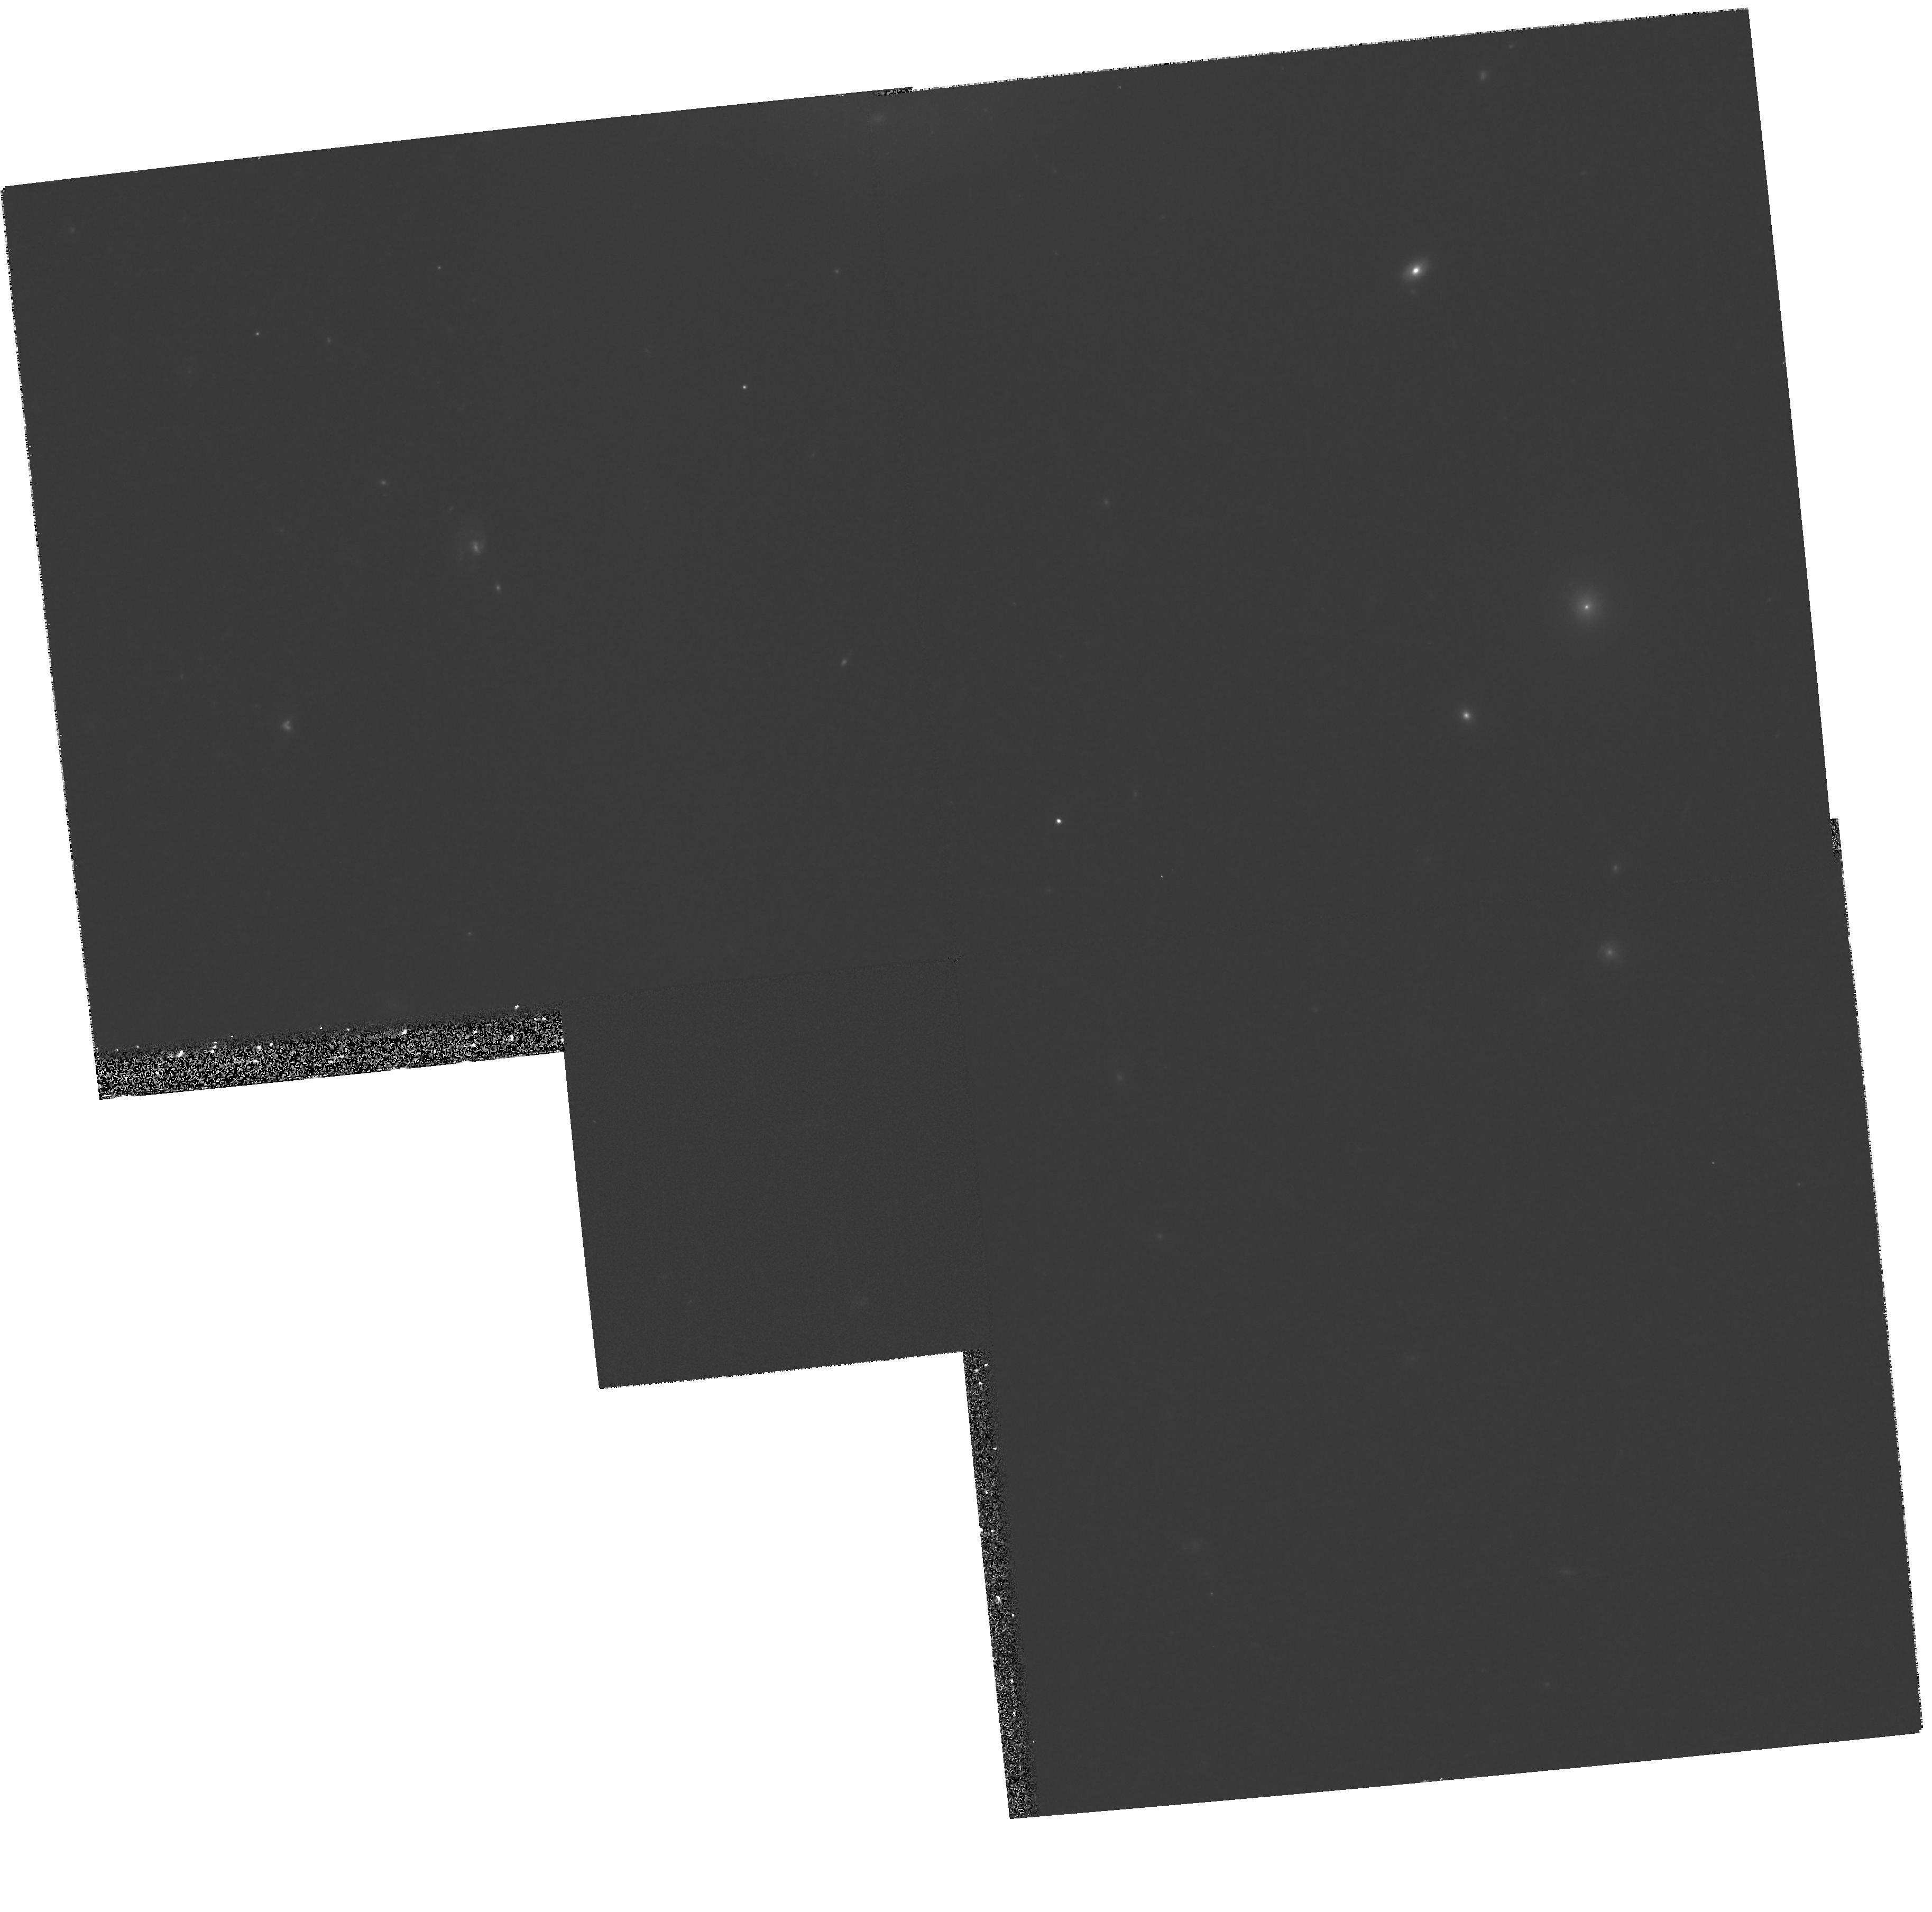
Target: NGC3921S. Instrument: WFPC2/PC. Filter: F814W. Exposure: 33 min. Observation ID: hst_7466_08_wfpc2_pc_f814w_u54q08

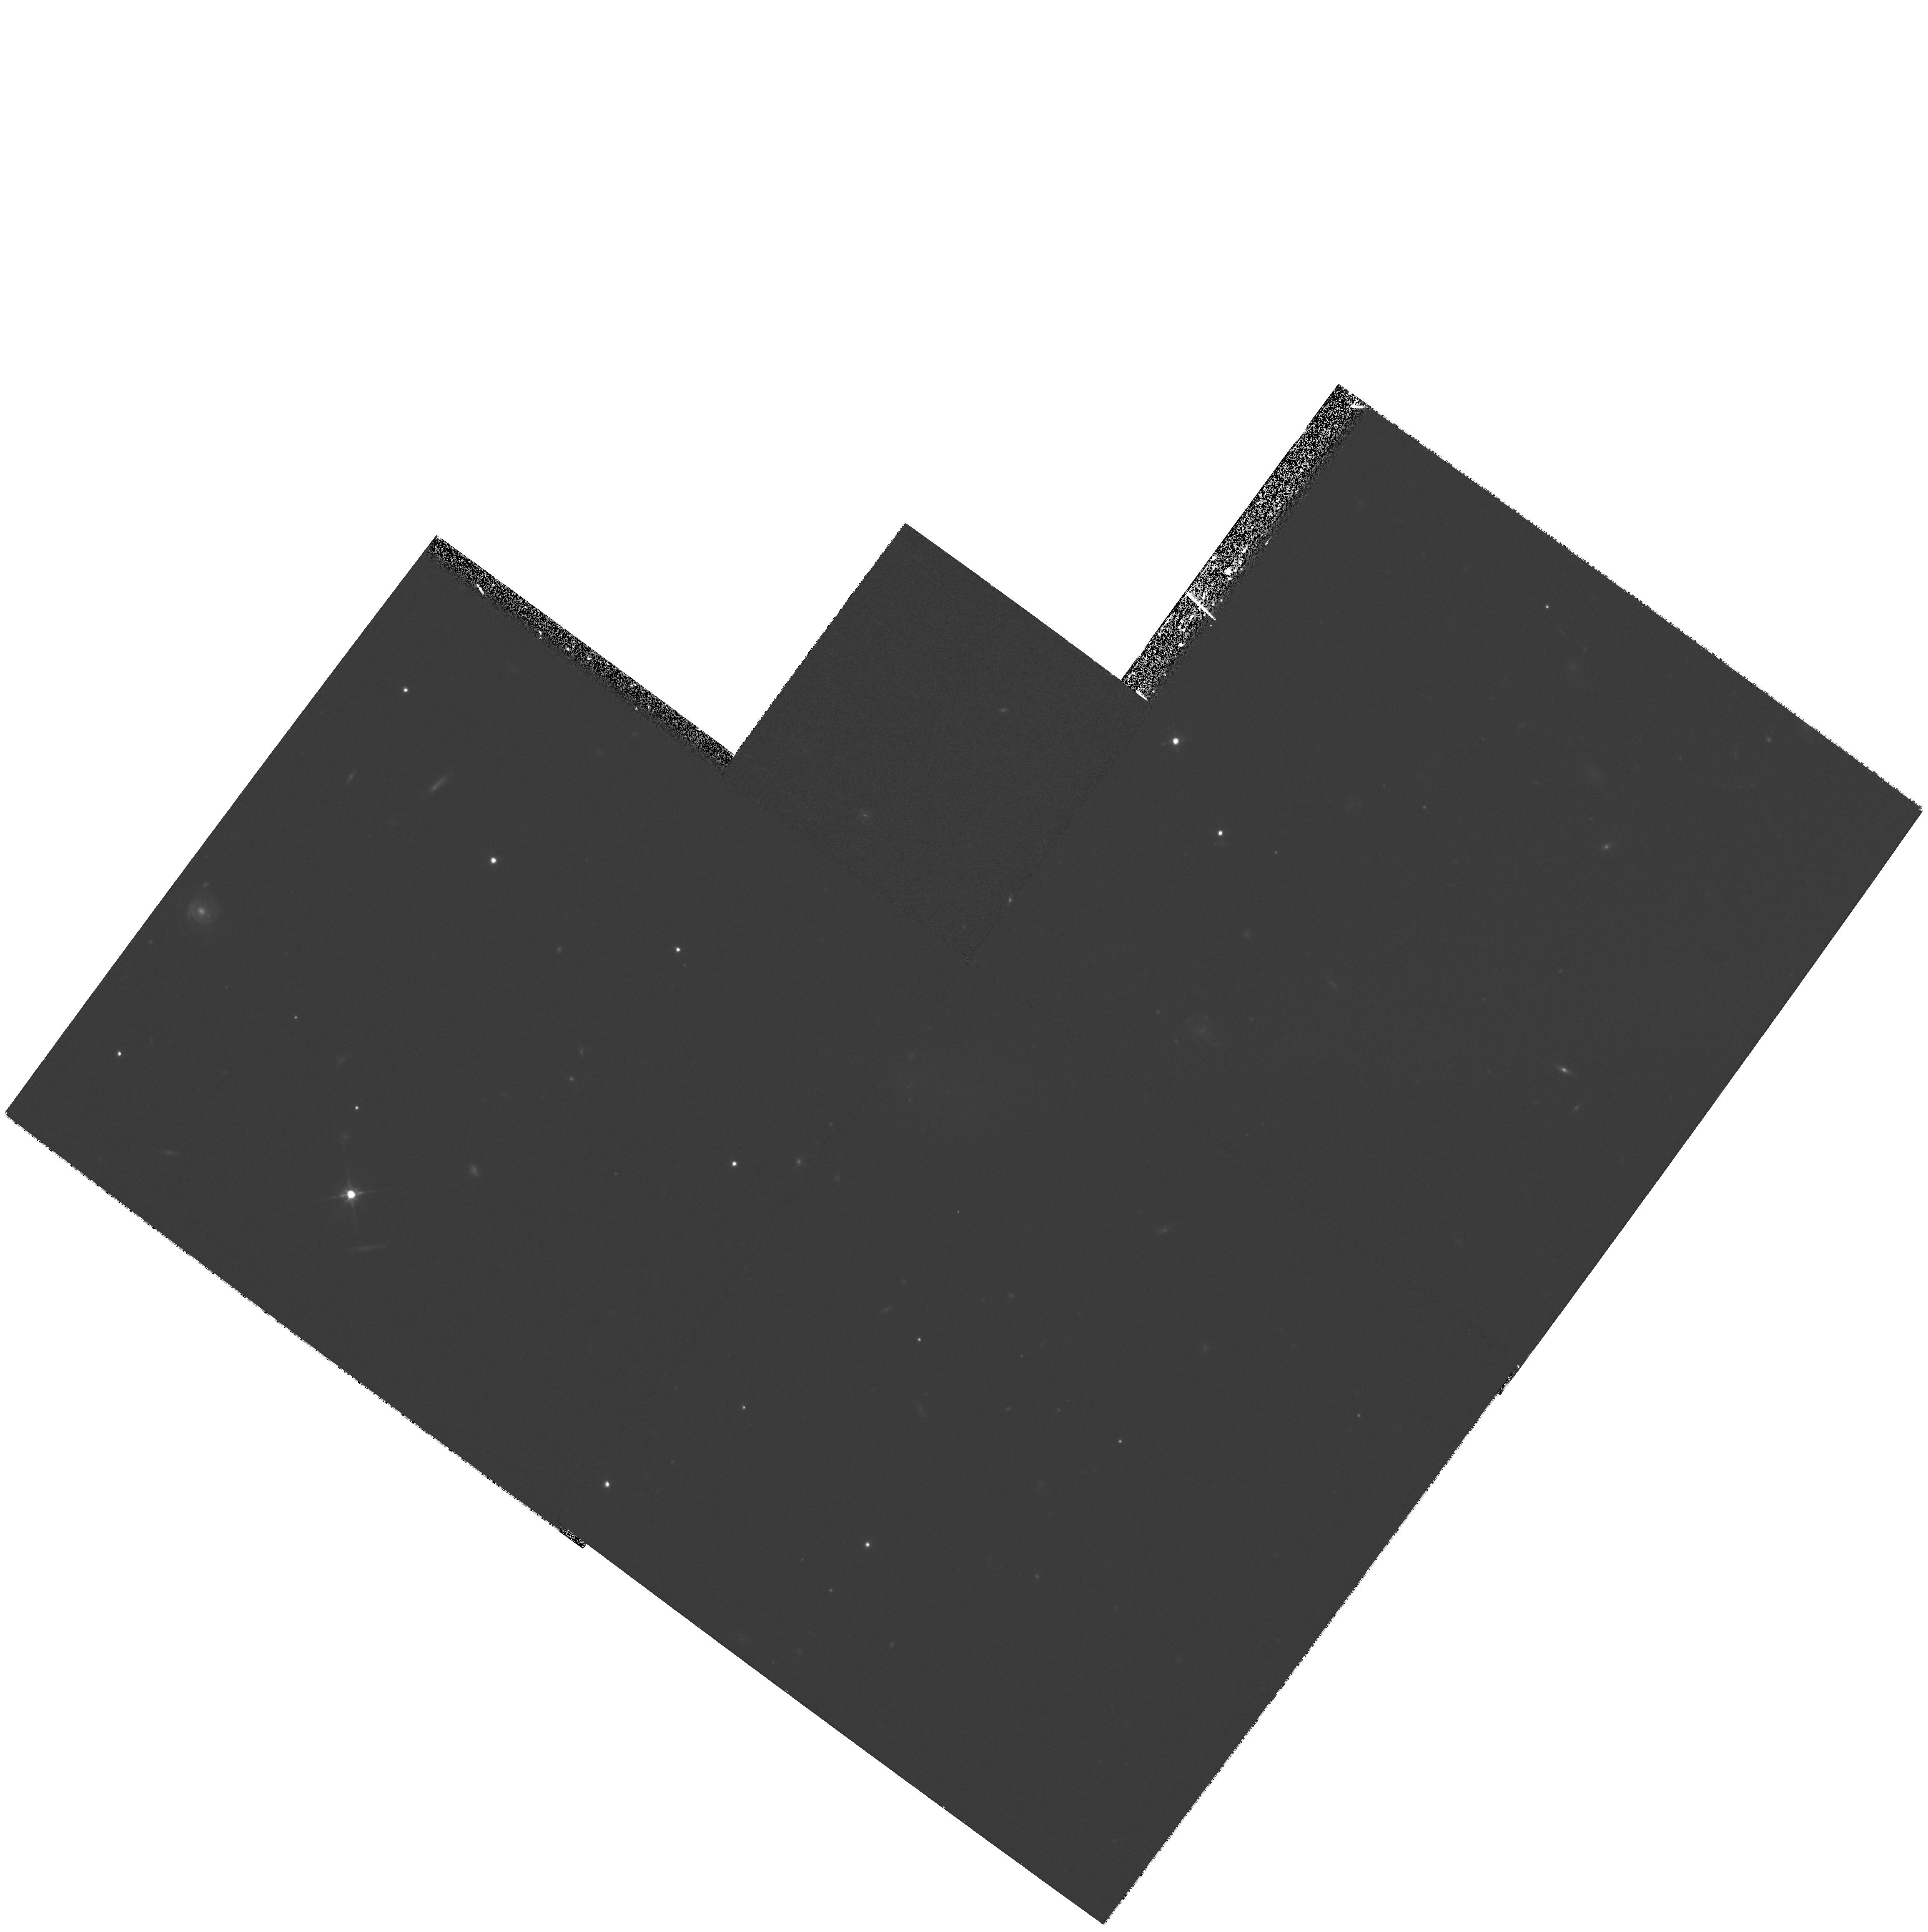
Target: NGC7252E. Instrument: WFPC2/PC. Filter: F814W. Exposure: 30 min. Observation ID: hst_7466_04_wfpc2_pc_f814w_u54q04

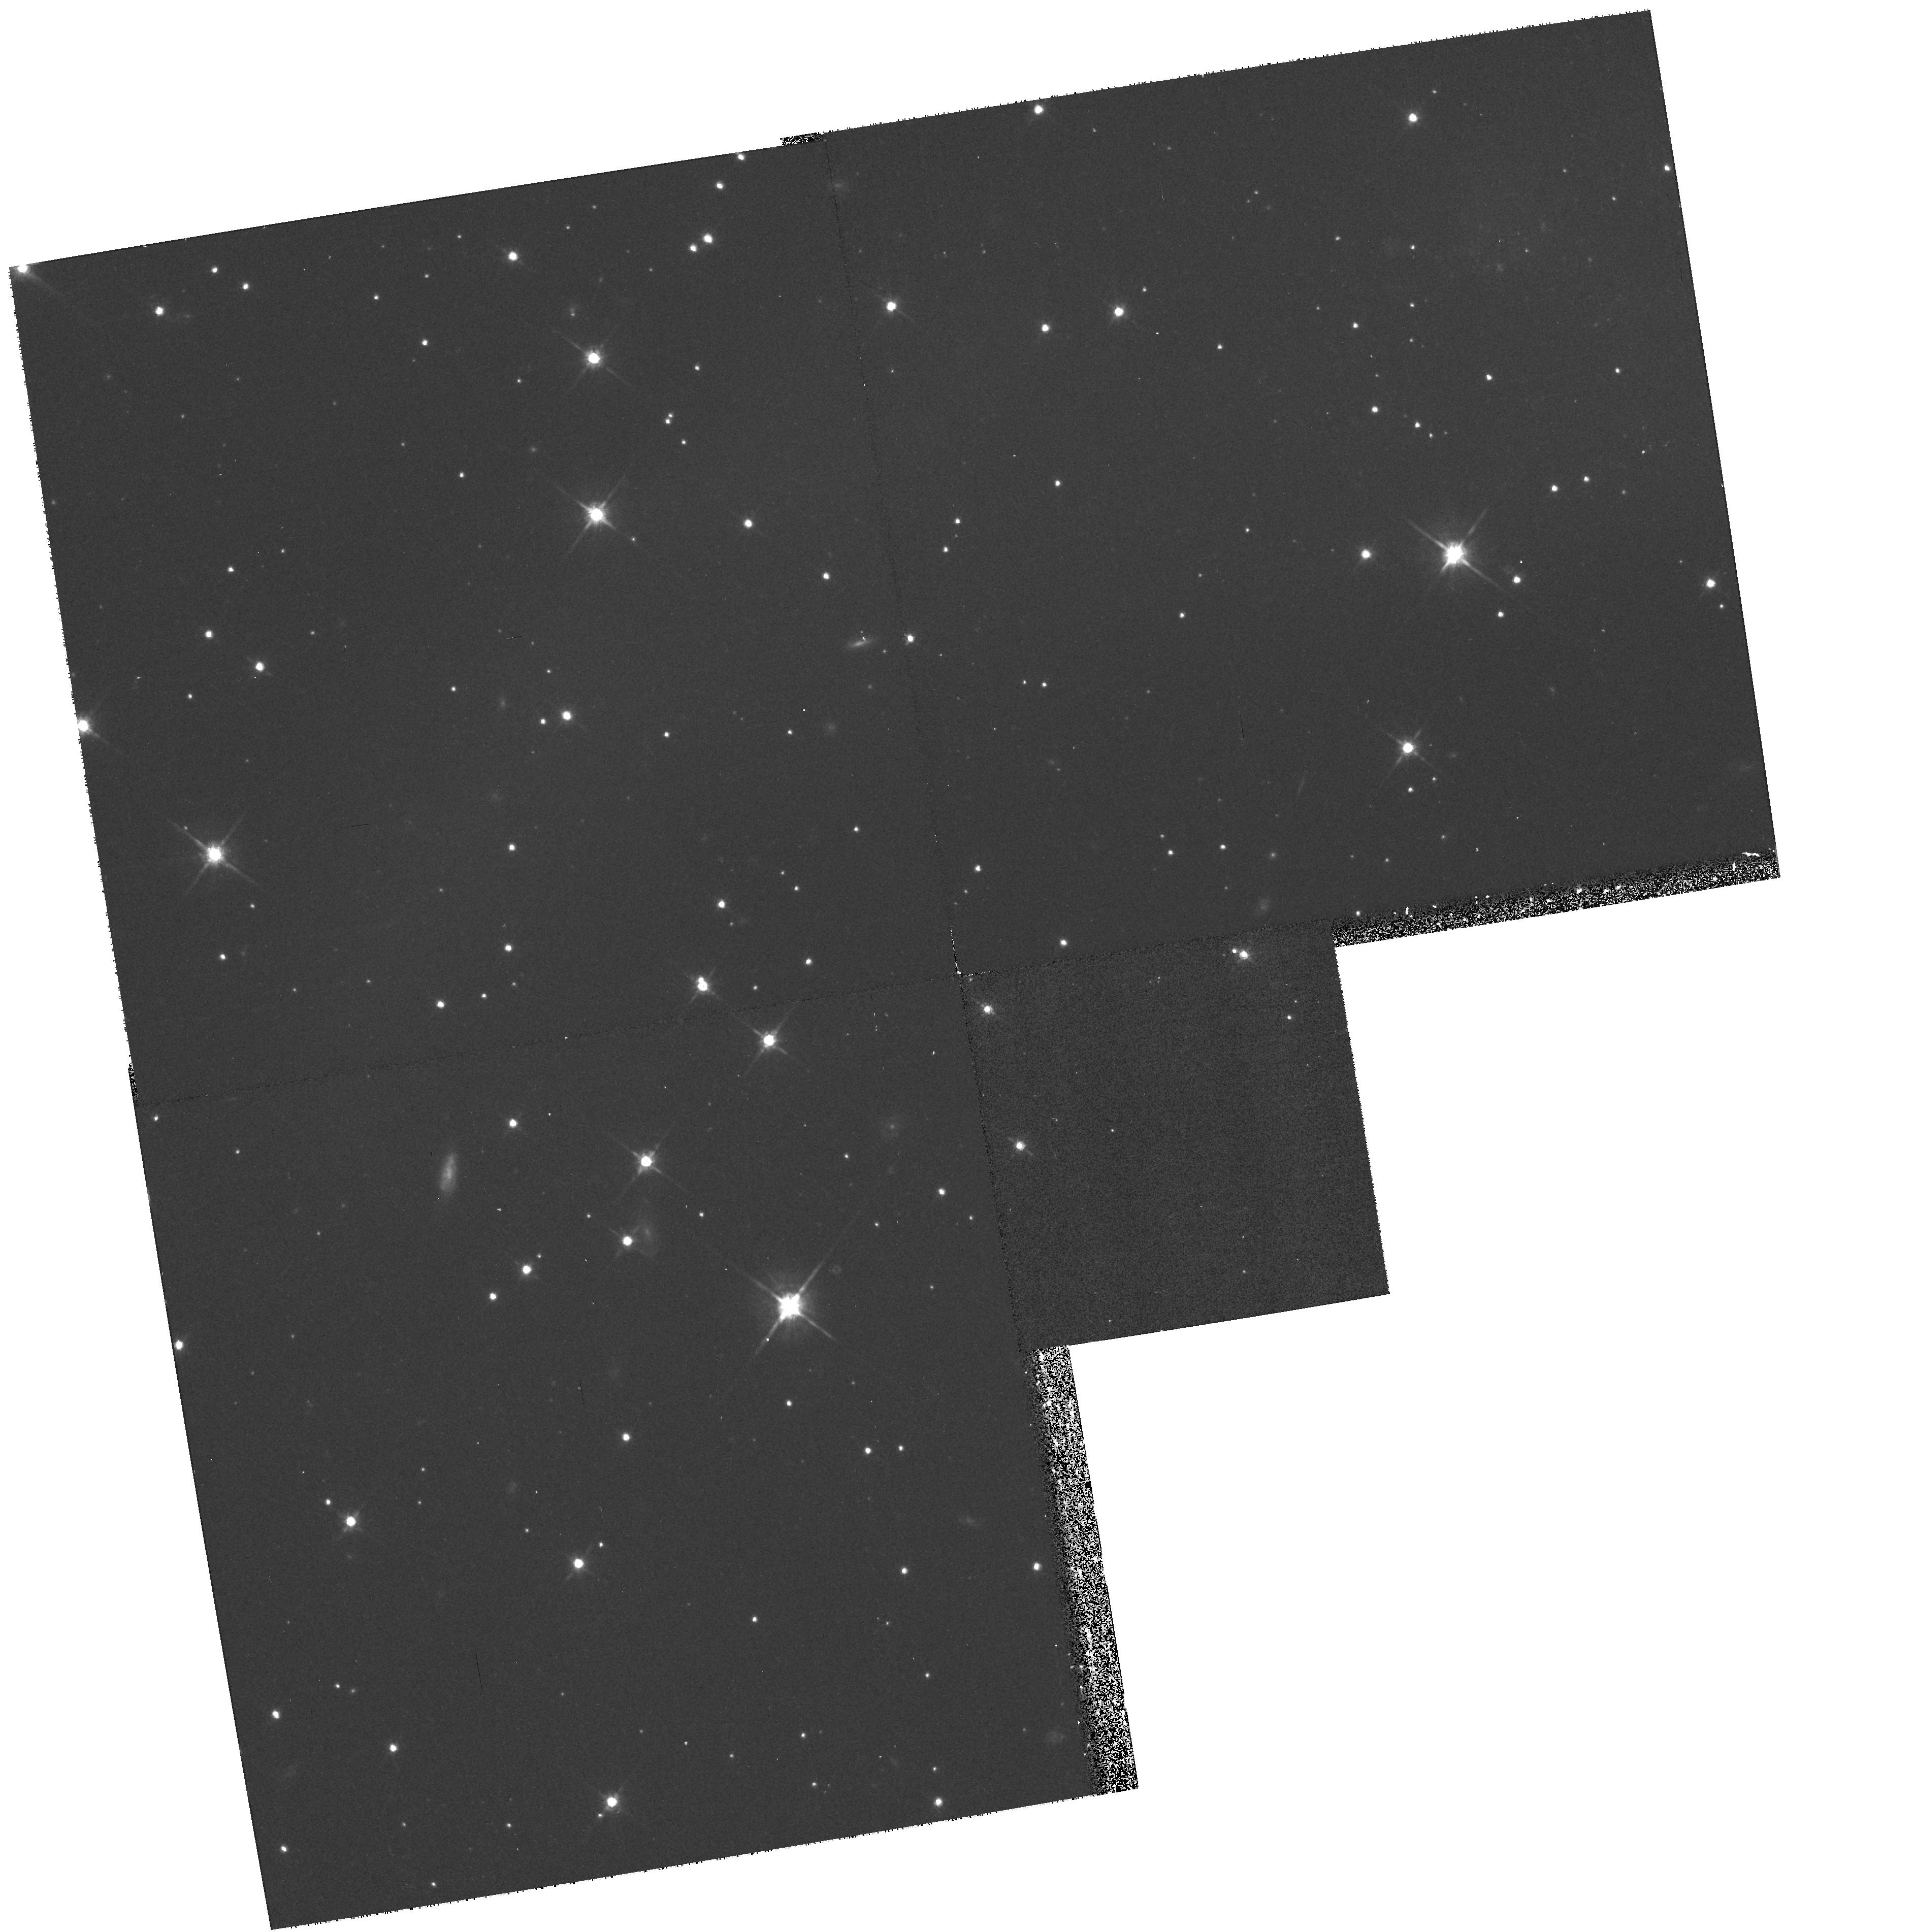
Target: NGC3256E. Instrument: WFPC2/PC. Filter: F814W. Exposure: 17 min. Observation ID: hst_7466_06_wfpc2_pc_f814w_u54q06

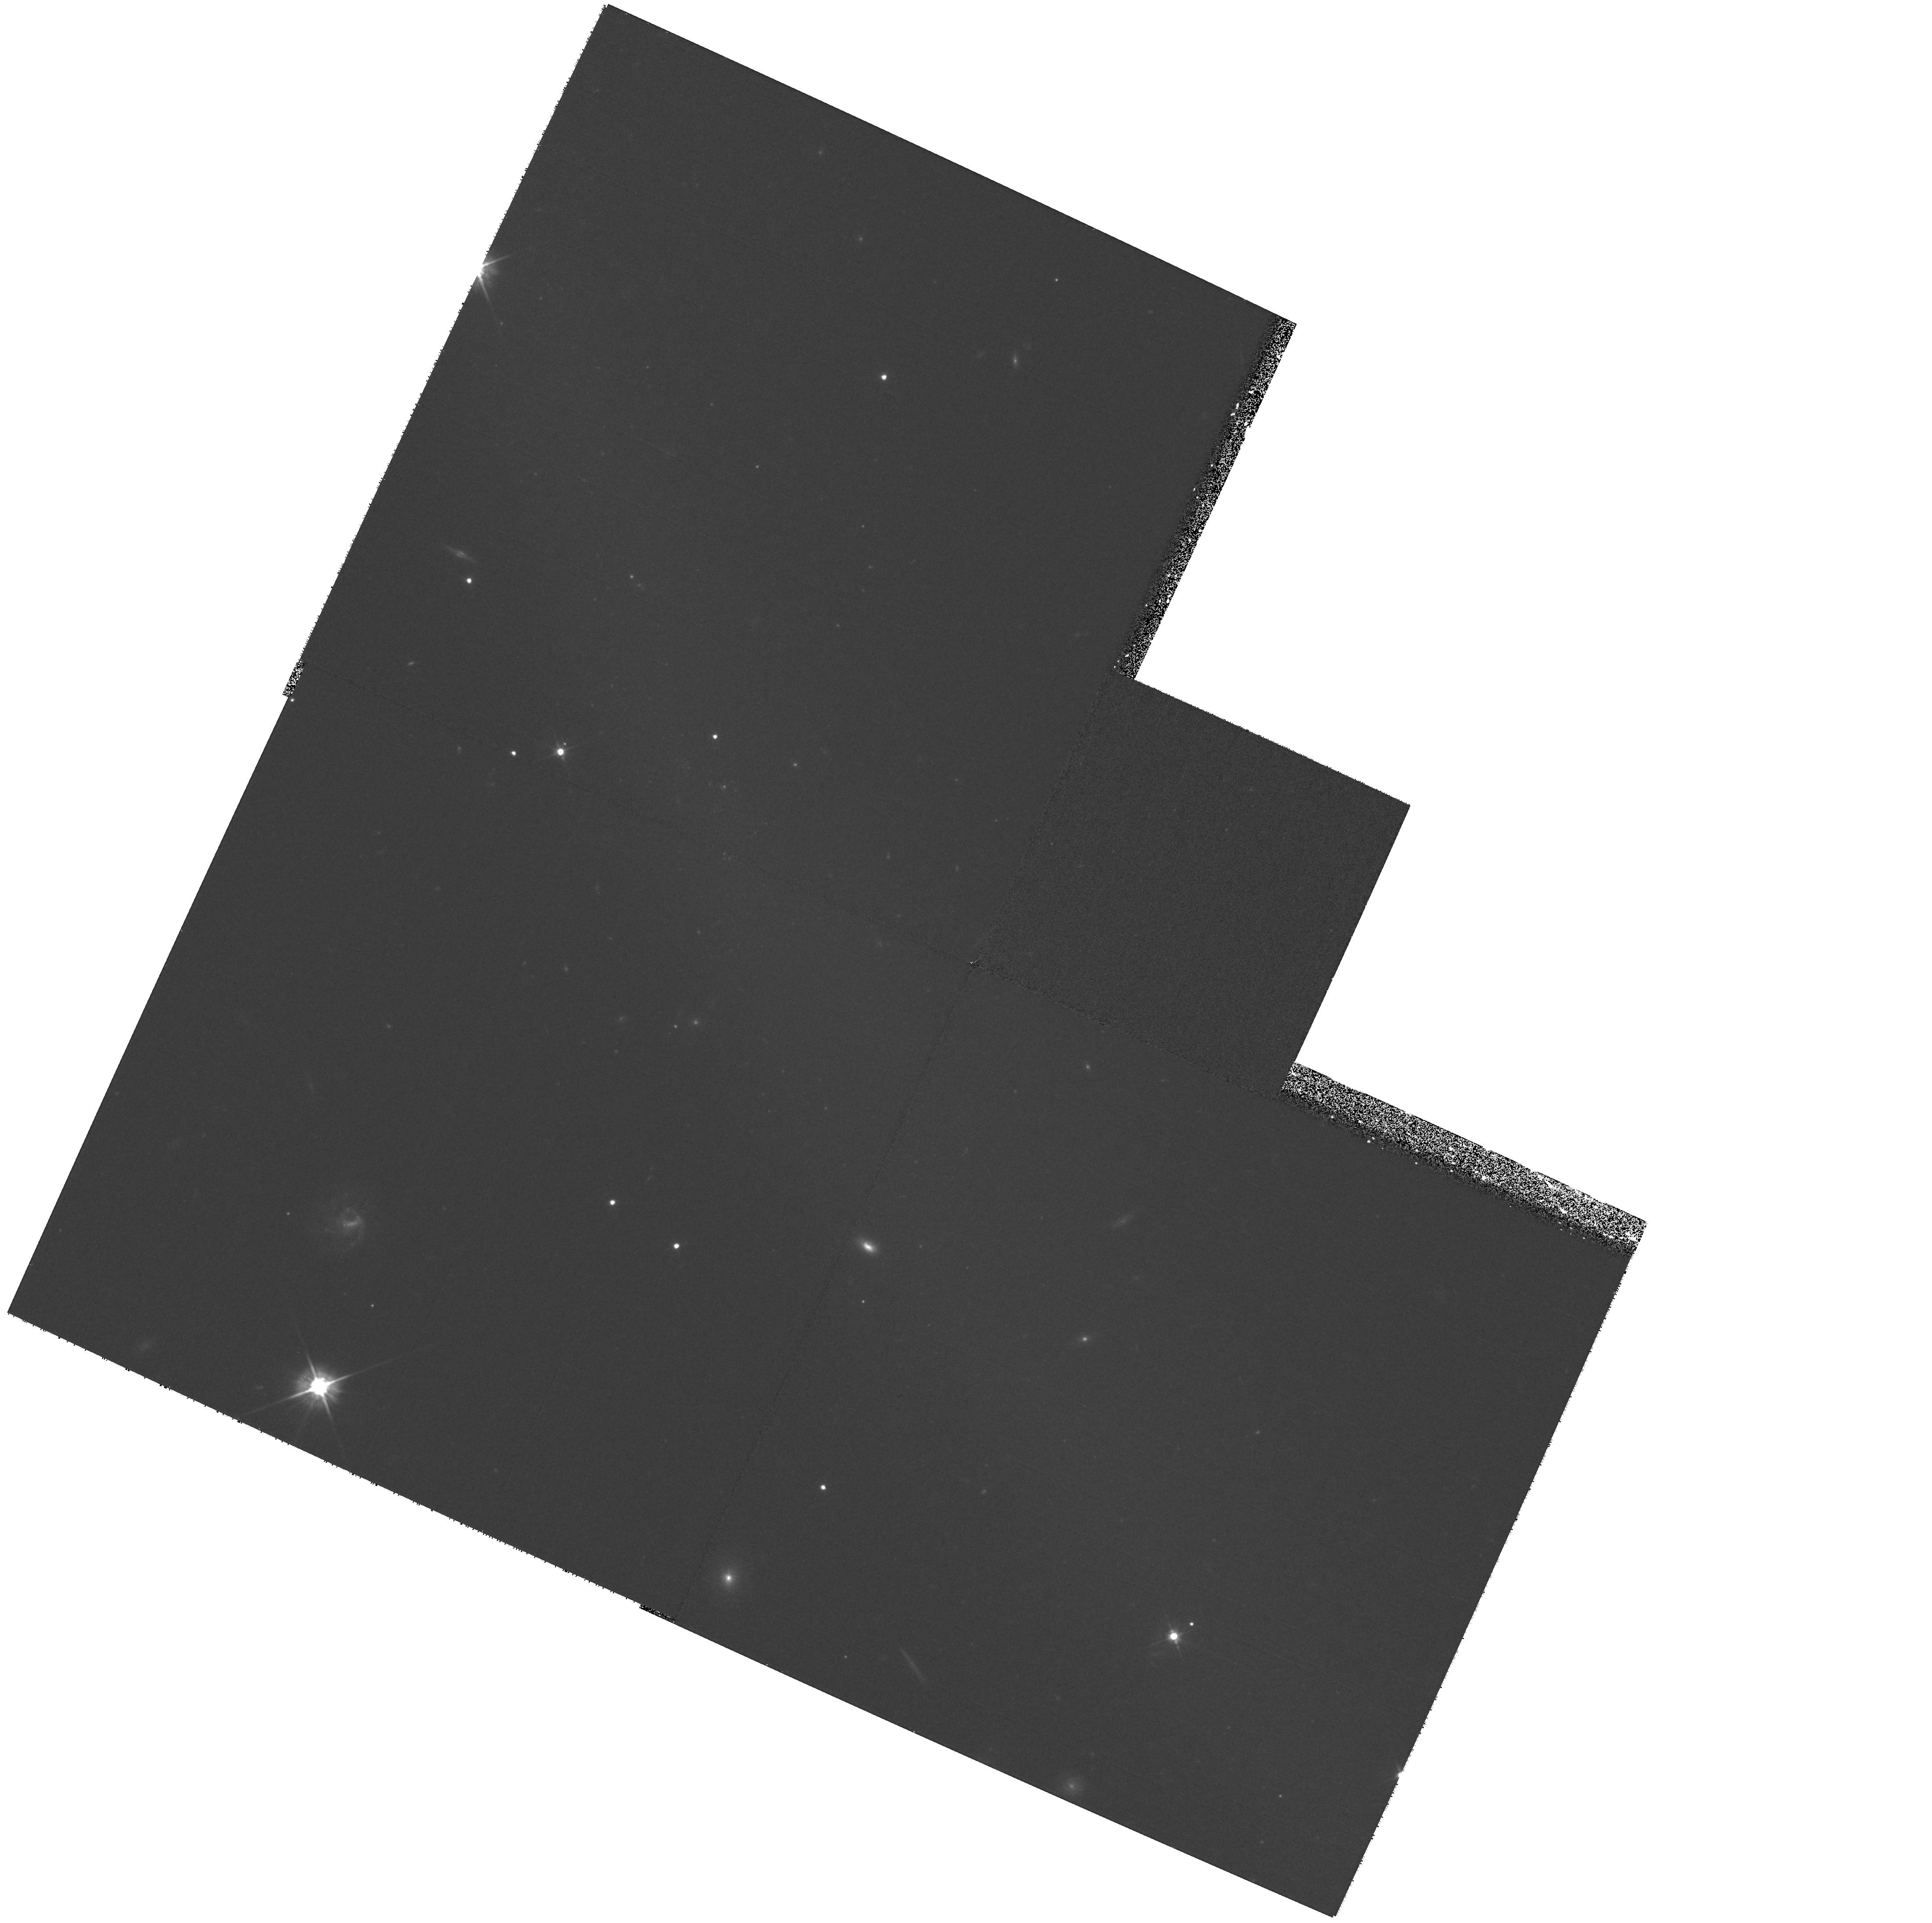
Target: NGC4038-9N-POSC. Instrument: WFPC2/PC. Filter: F555W. Exposure: 33 min. Observation ID: hst_7466_03_wfpc2_pc_f555w_u54q03

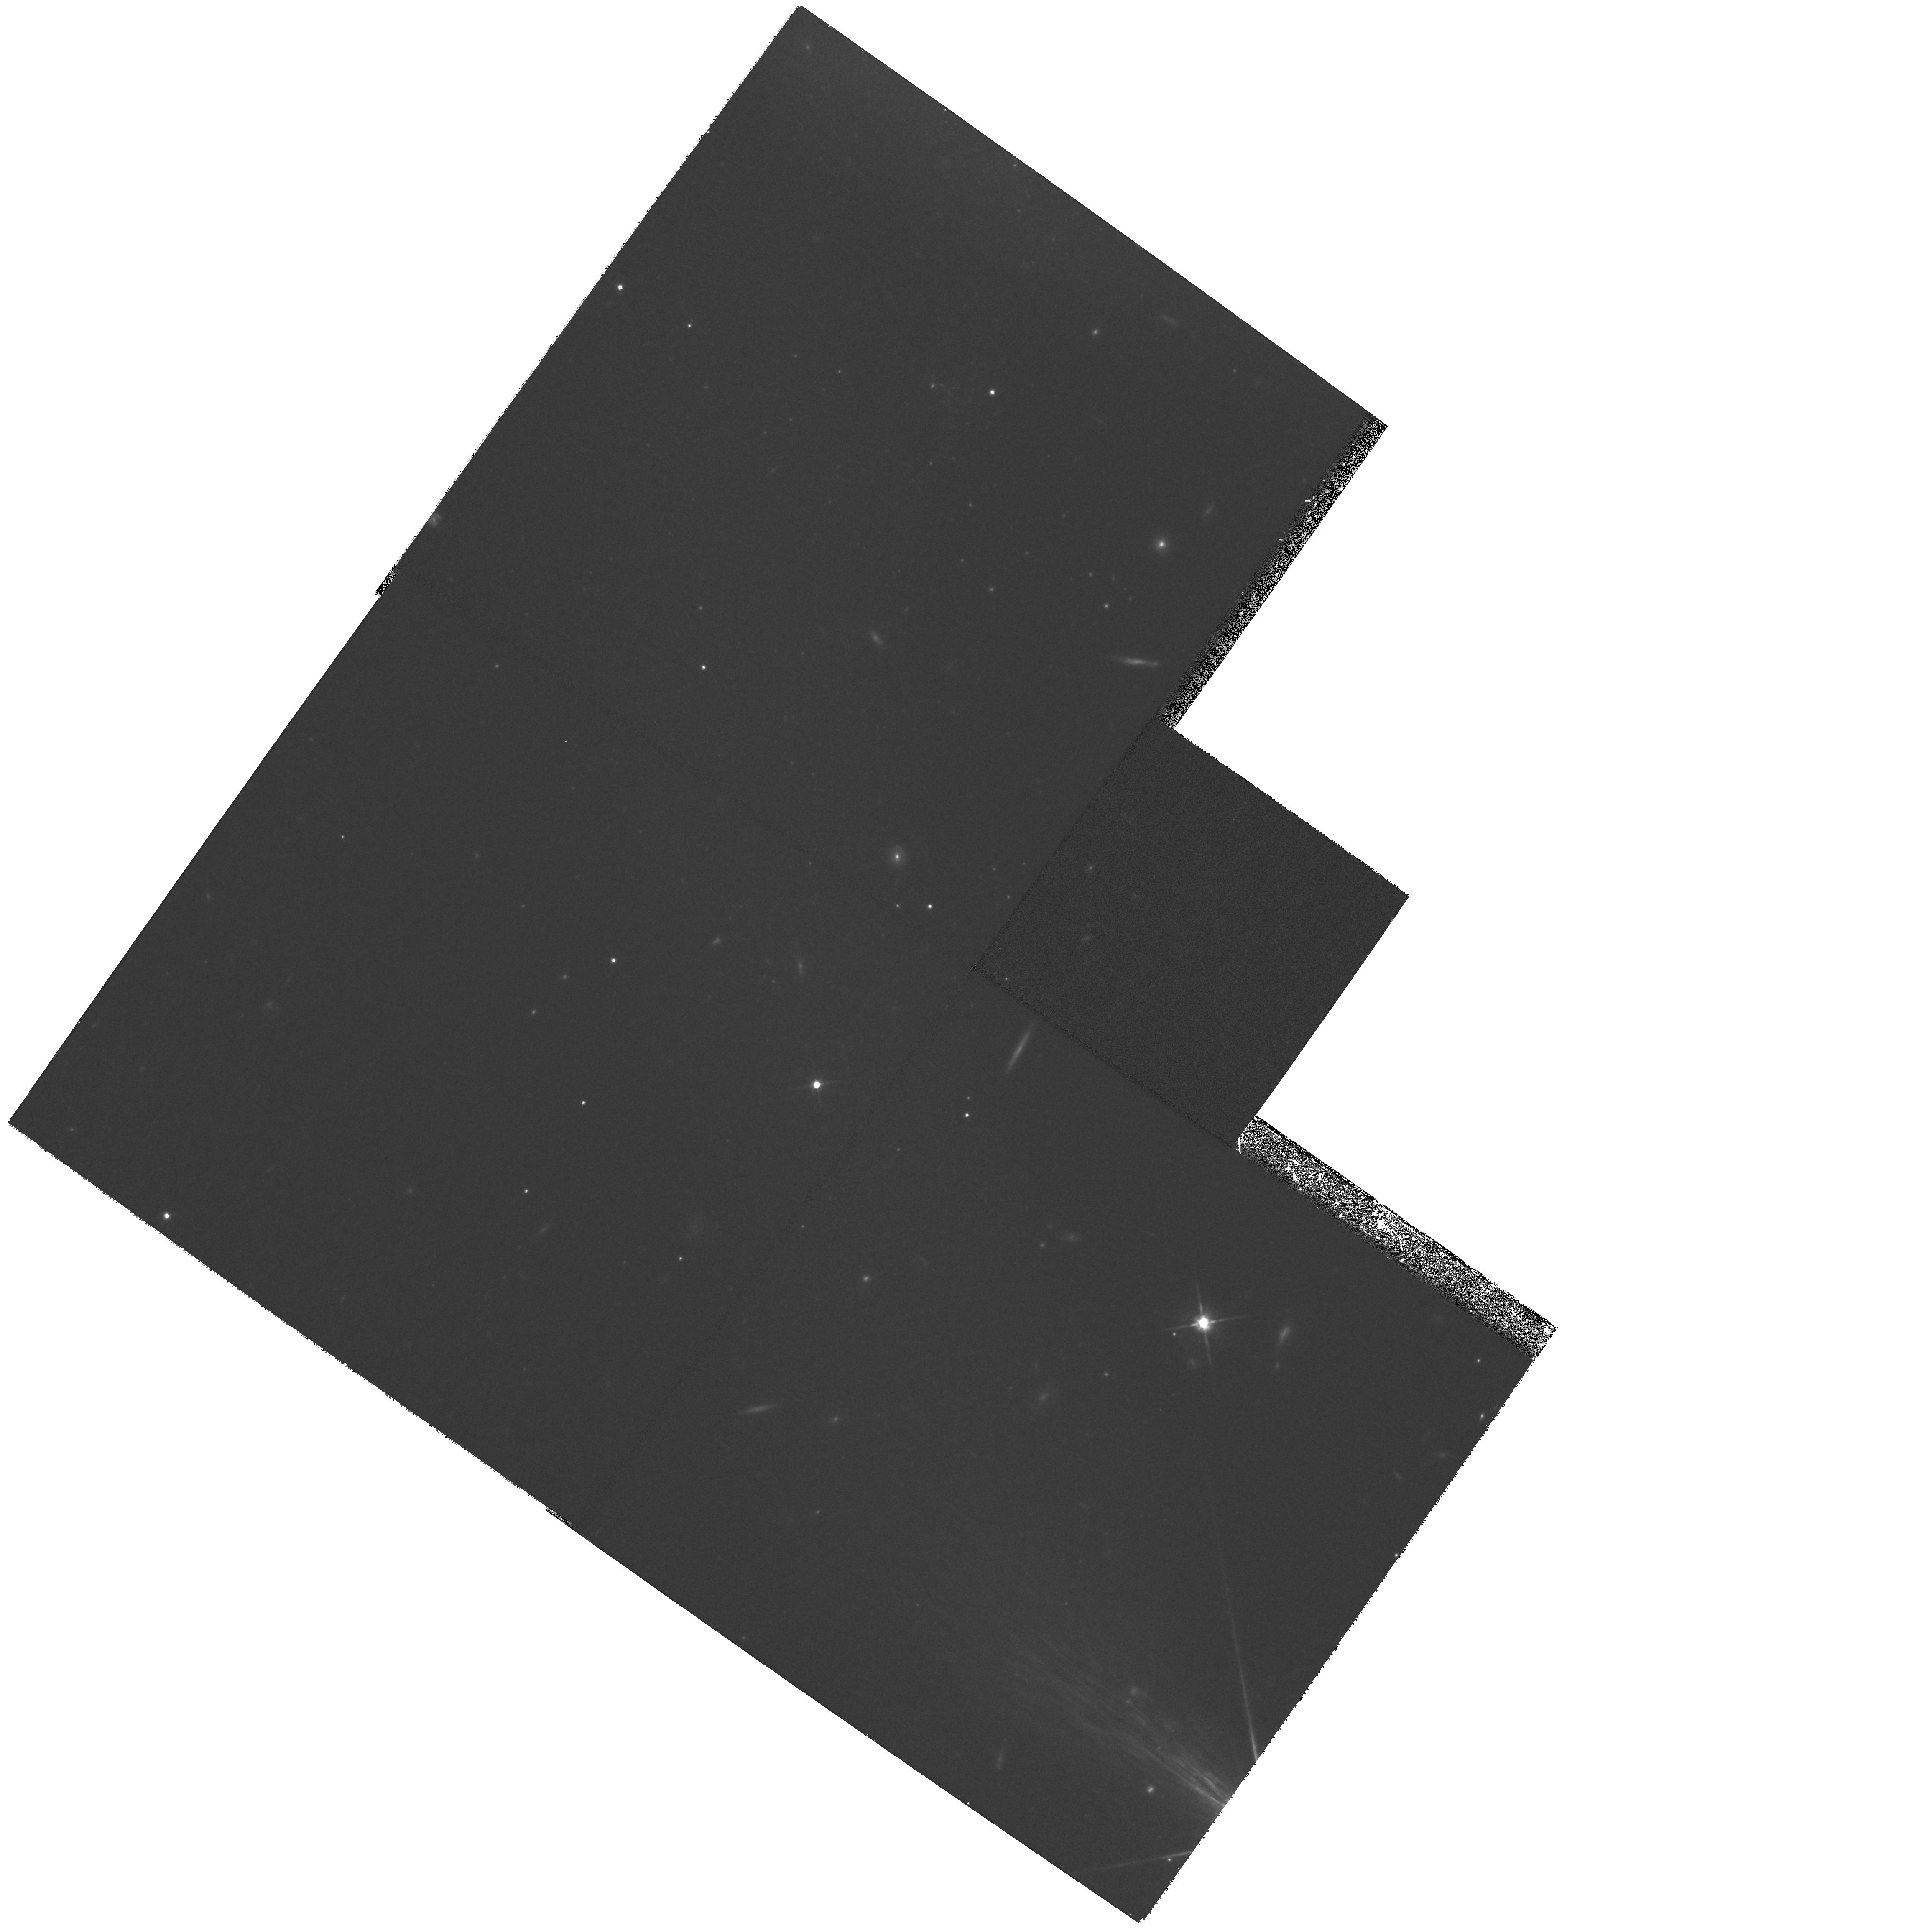
Target: NGC4038-9S-POSA. Instrument: WFPC2/PC. Filter: F814W. Exposure: 30 min. Observation ID: hst_7466_01_wfpc2_pc_f814w_u54q01

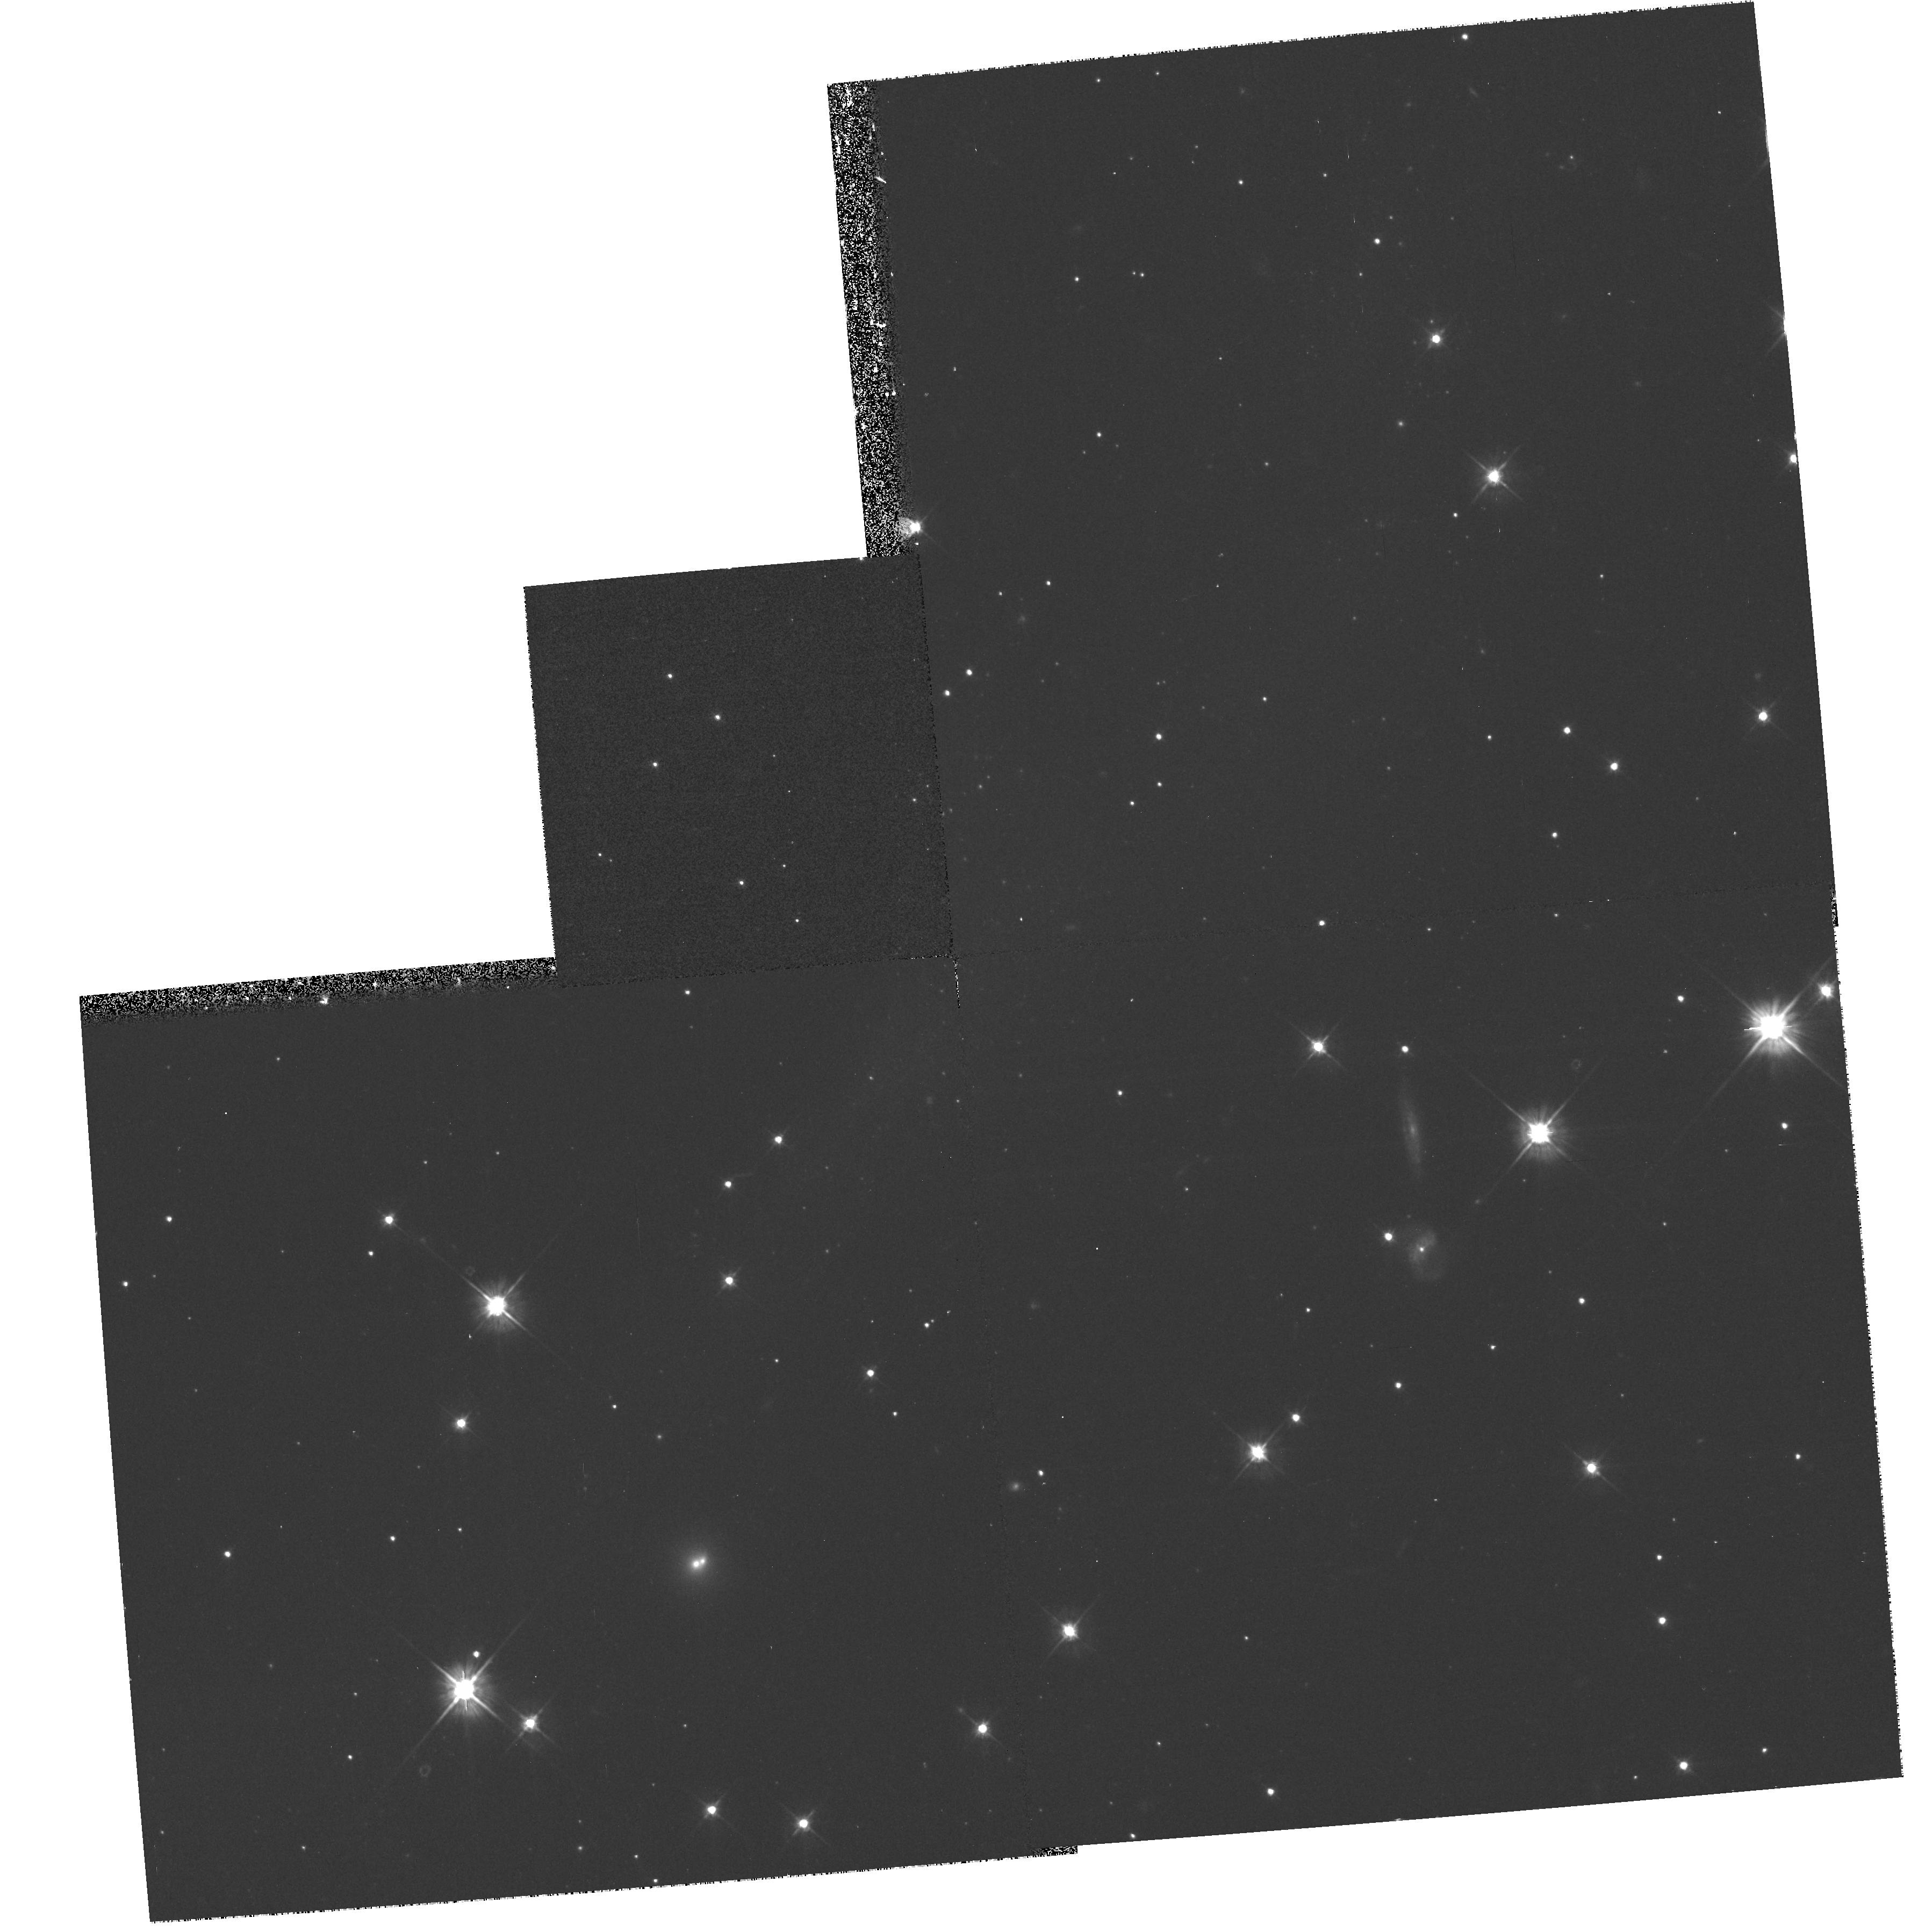
Target: NGC3256W. Instrument: WFPC2/PC. Filter: F555W. Exposure: 17 min. Observation ID: hst_7466_07_wfpc2_pc_f555w_u54q07

From Globular Clusters to Tidal Dwarfs: Structure Formation in Tidal Tails. (PI: Charlton, Jane C.)

We propose to study the range of substructures found within the tidal tails of the classic mergers NGC 4038/9, NGC 3921, NGC 7252, and NGC 3256. Structures as large as dwarf Irregulars are found within the tidal debris of each system, and we wish to explore whether there is a continuum of structure all the way down to globular clusters, which are found in such high numbers in the central regions of these mergers. Our sample includes a total of eight tidal tails occurring within four mergers at a variety of evolutionary stages and with a range of properties, and will cover both regions with and without an embedded tidal dwarf. By obtaining WFPC2 images in V and I we will determine the distributions of luminosities, colors, and sizes of all substructures within the tidal tails. These will be contrasted with the properties of the hundreds of young clusters in the central regions. Questions to be addressed include: 1) Do globular clusters form (and survive) in all regions of tidal debris or only within central regions; 2) Do tidal dwarfs also host star clusters; 3) Combining with dynamical information extracted from VLA HI maps, can we constrain the evolution of populations of young globulars (i.e. of their sizes and luminosities)? By modeling these systems with N--body hydrodynamic codes, can we identify the physical circumstances and formation histories which can produce tidal dwarfs, star clusters, and other structures in tidal tails?